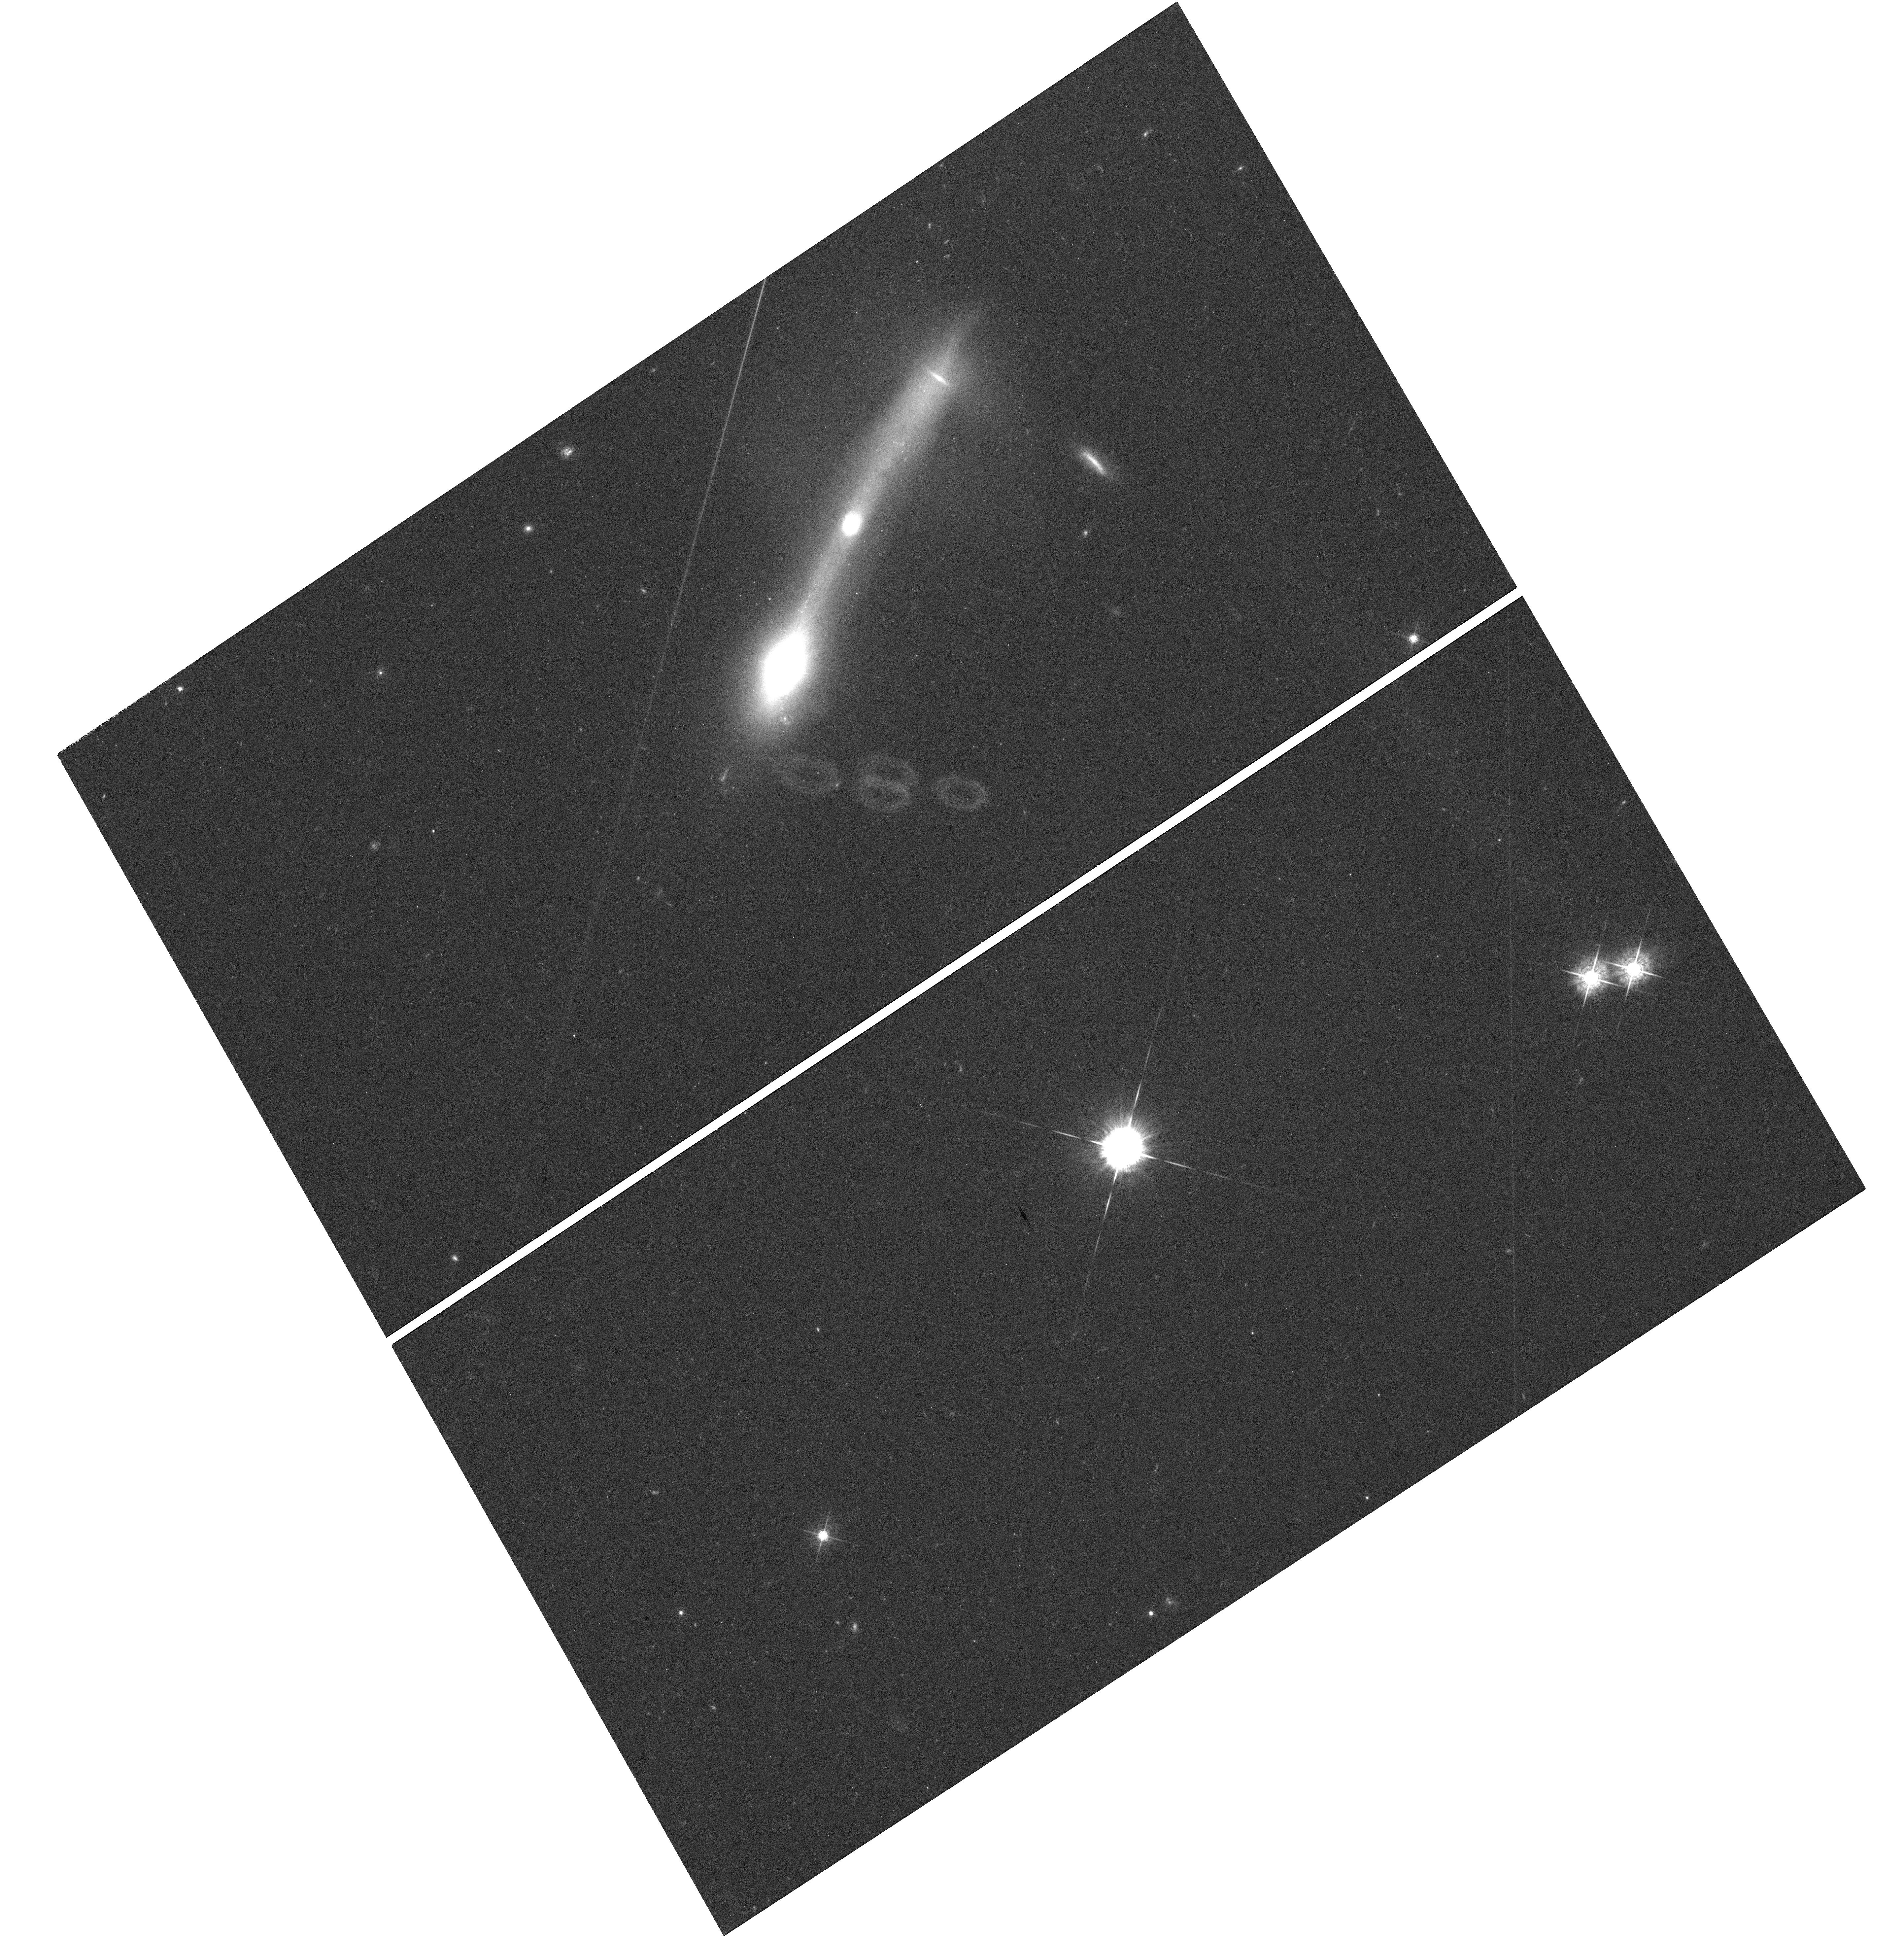
Target: ARP-151. Instrument: WFC3/UVIS. Filter: F547M. Exposure: 41 min. Observation ID: hst_11662_03_wfc3_uvis_f547m_ib5f03

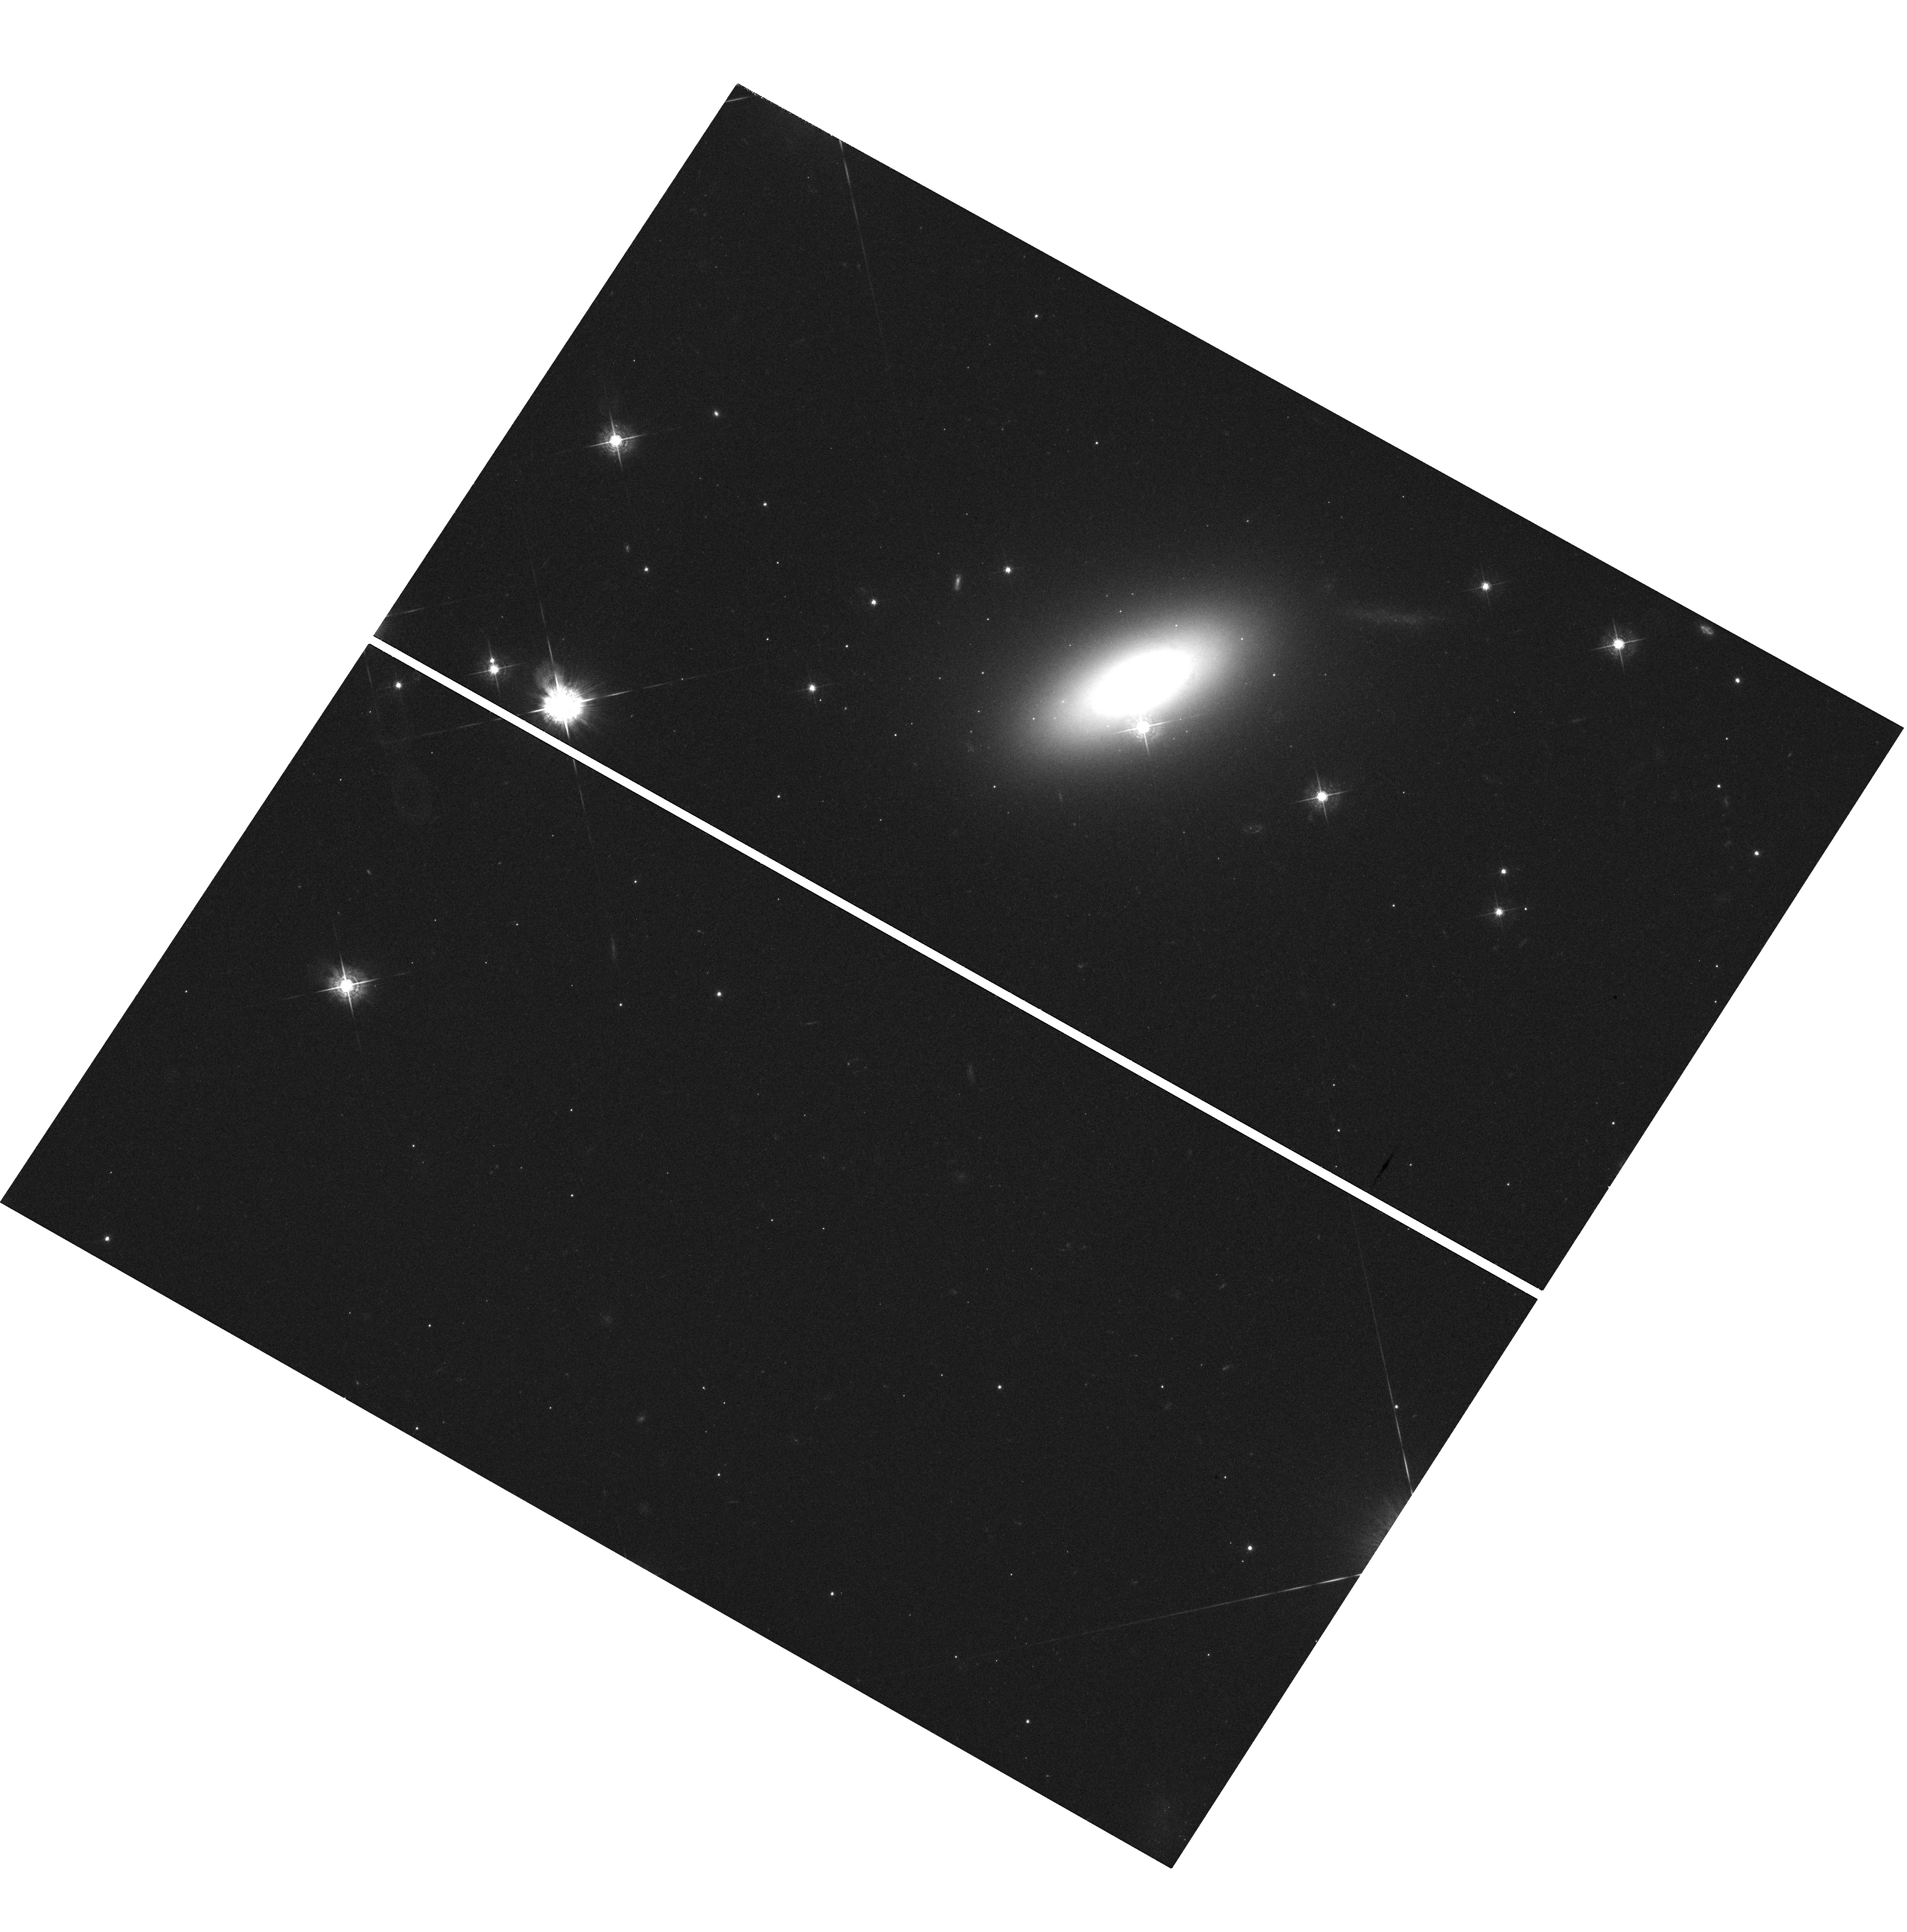
Target: MCG-06-30-15. Instrument: WFC3/UVIS. Filter: F547M. Exposure: 38 min. Observation ID: hst_11662_09_wfc3_uvis_f547m_ib5f09

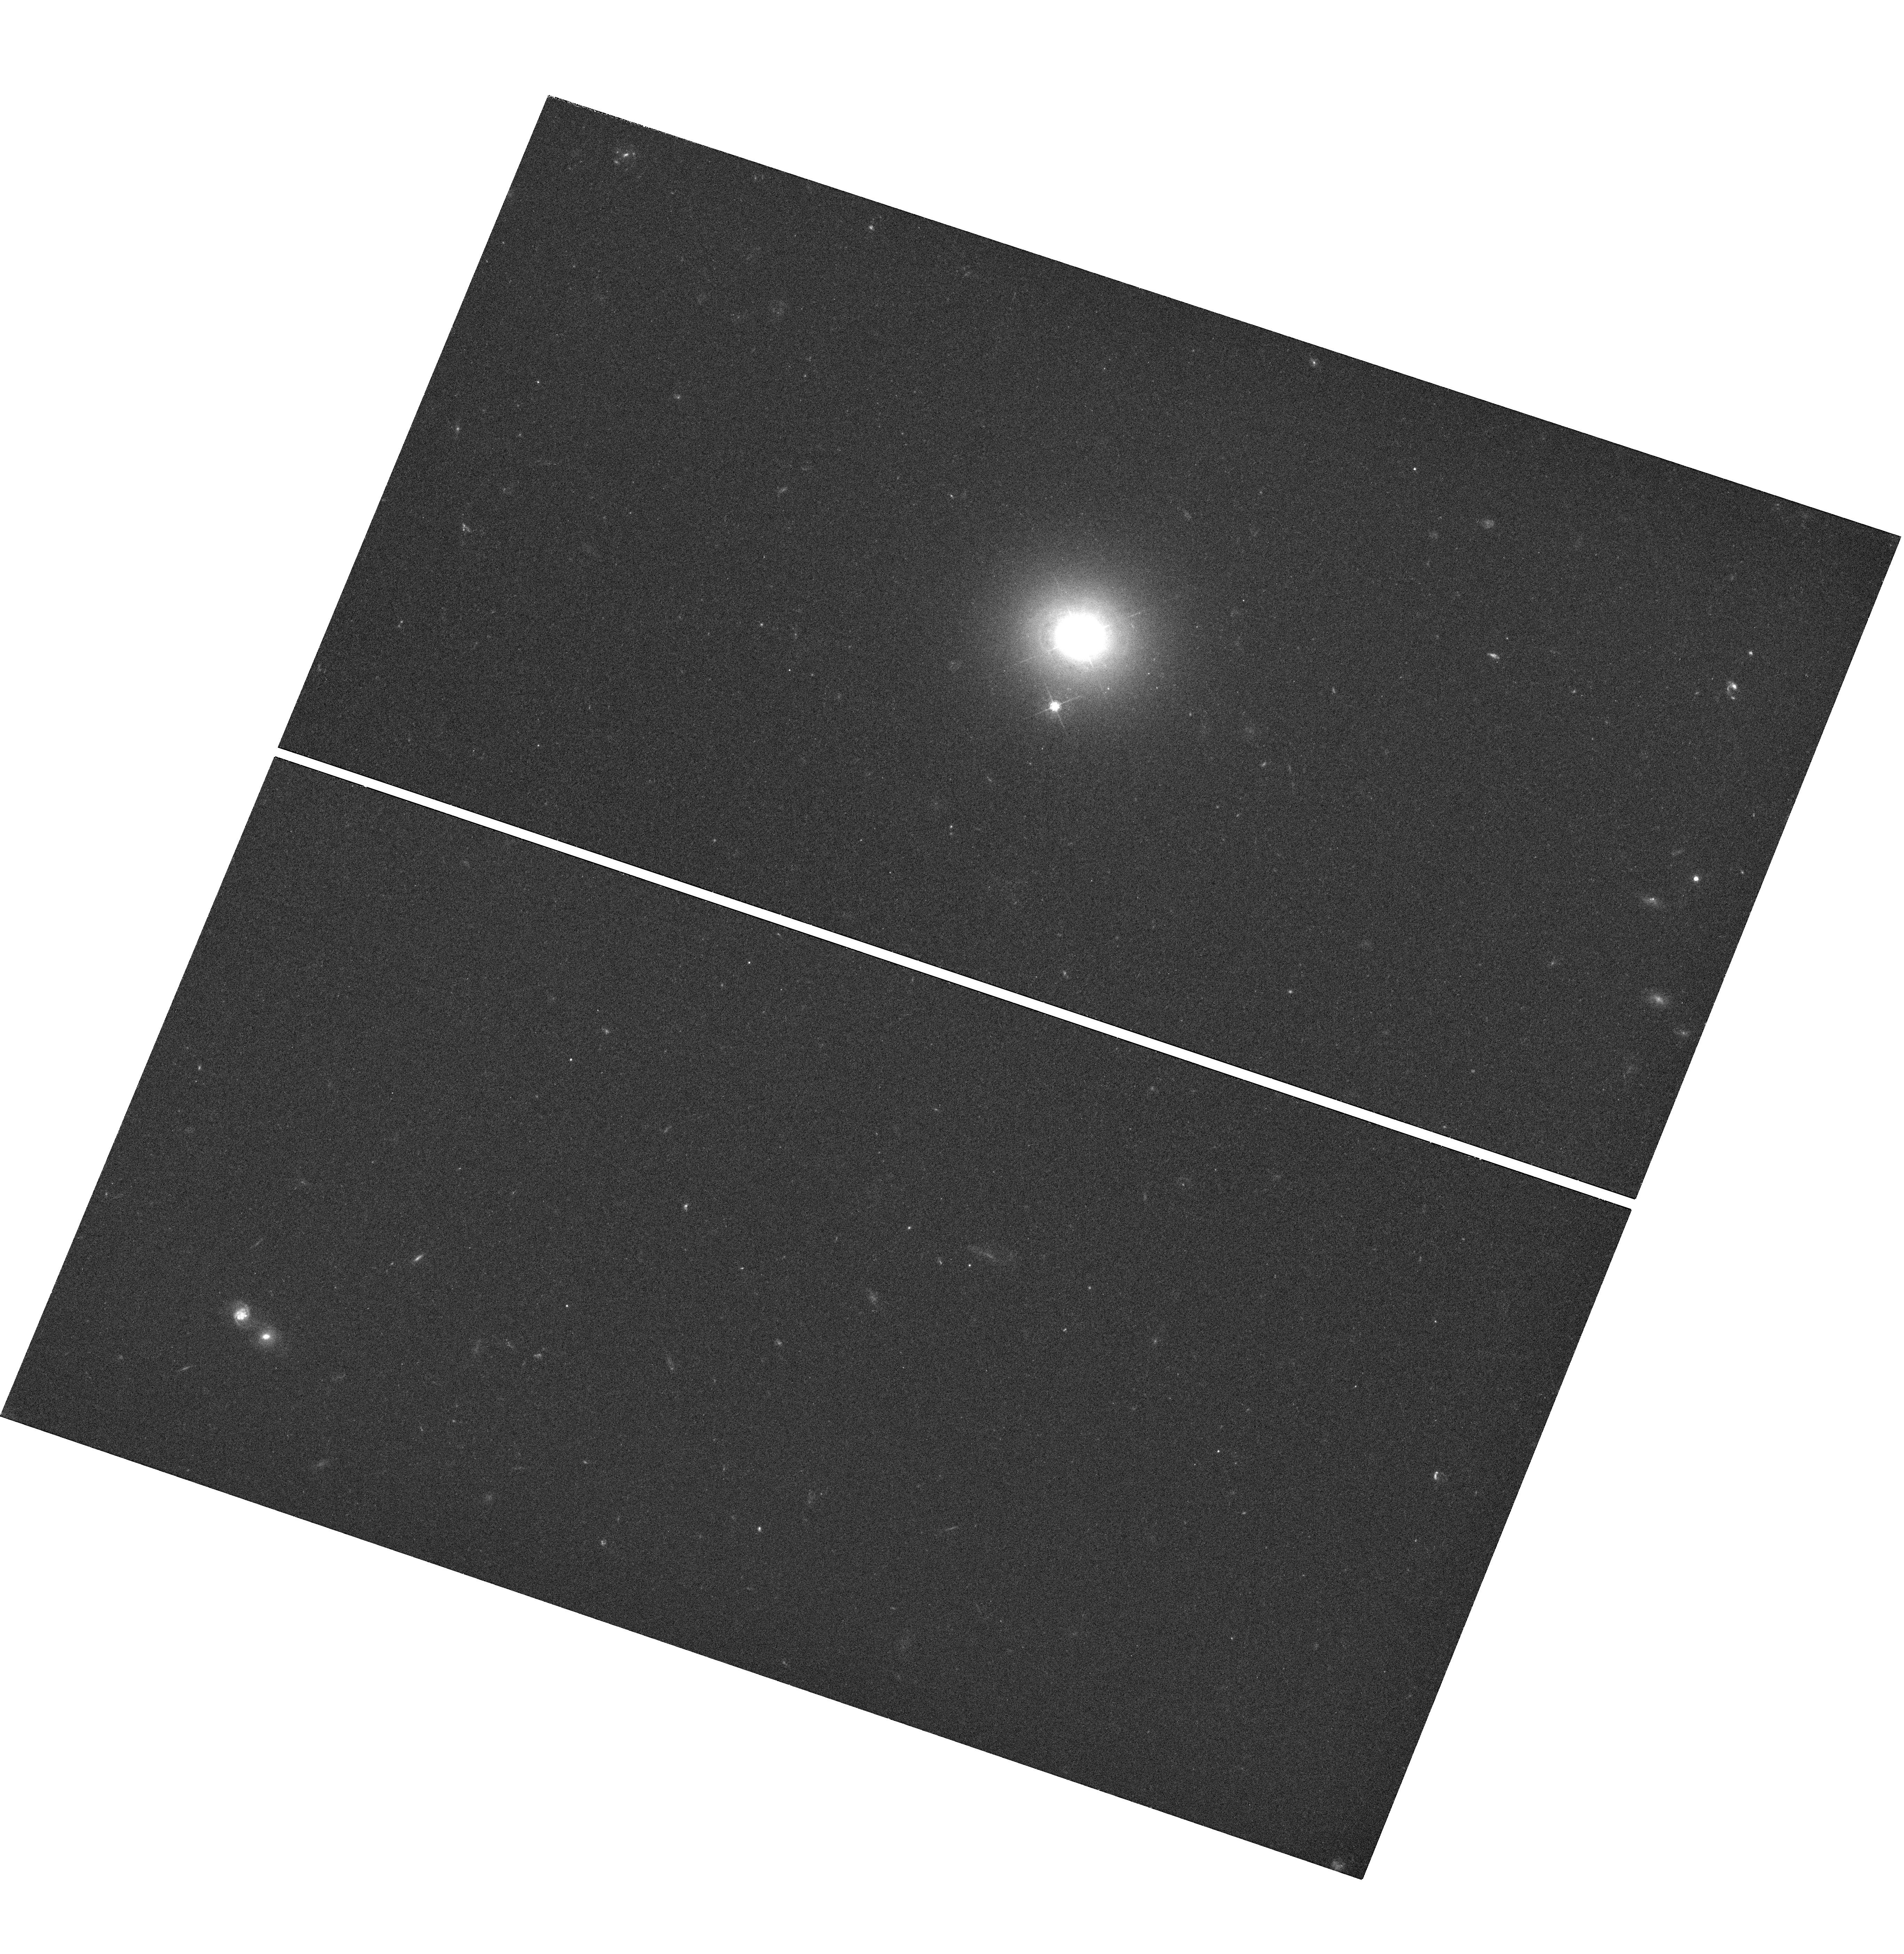
Target: MRK-0290. Instrument: WFC3/UVIS. Filter: F547M. Exposure: 42 min. Observation ID: hst_11662_10_wfc3_uvis_f547m_ib5f10

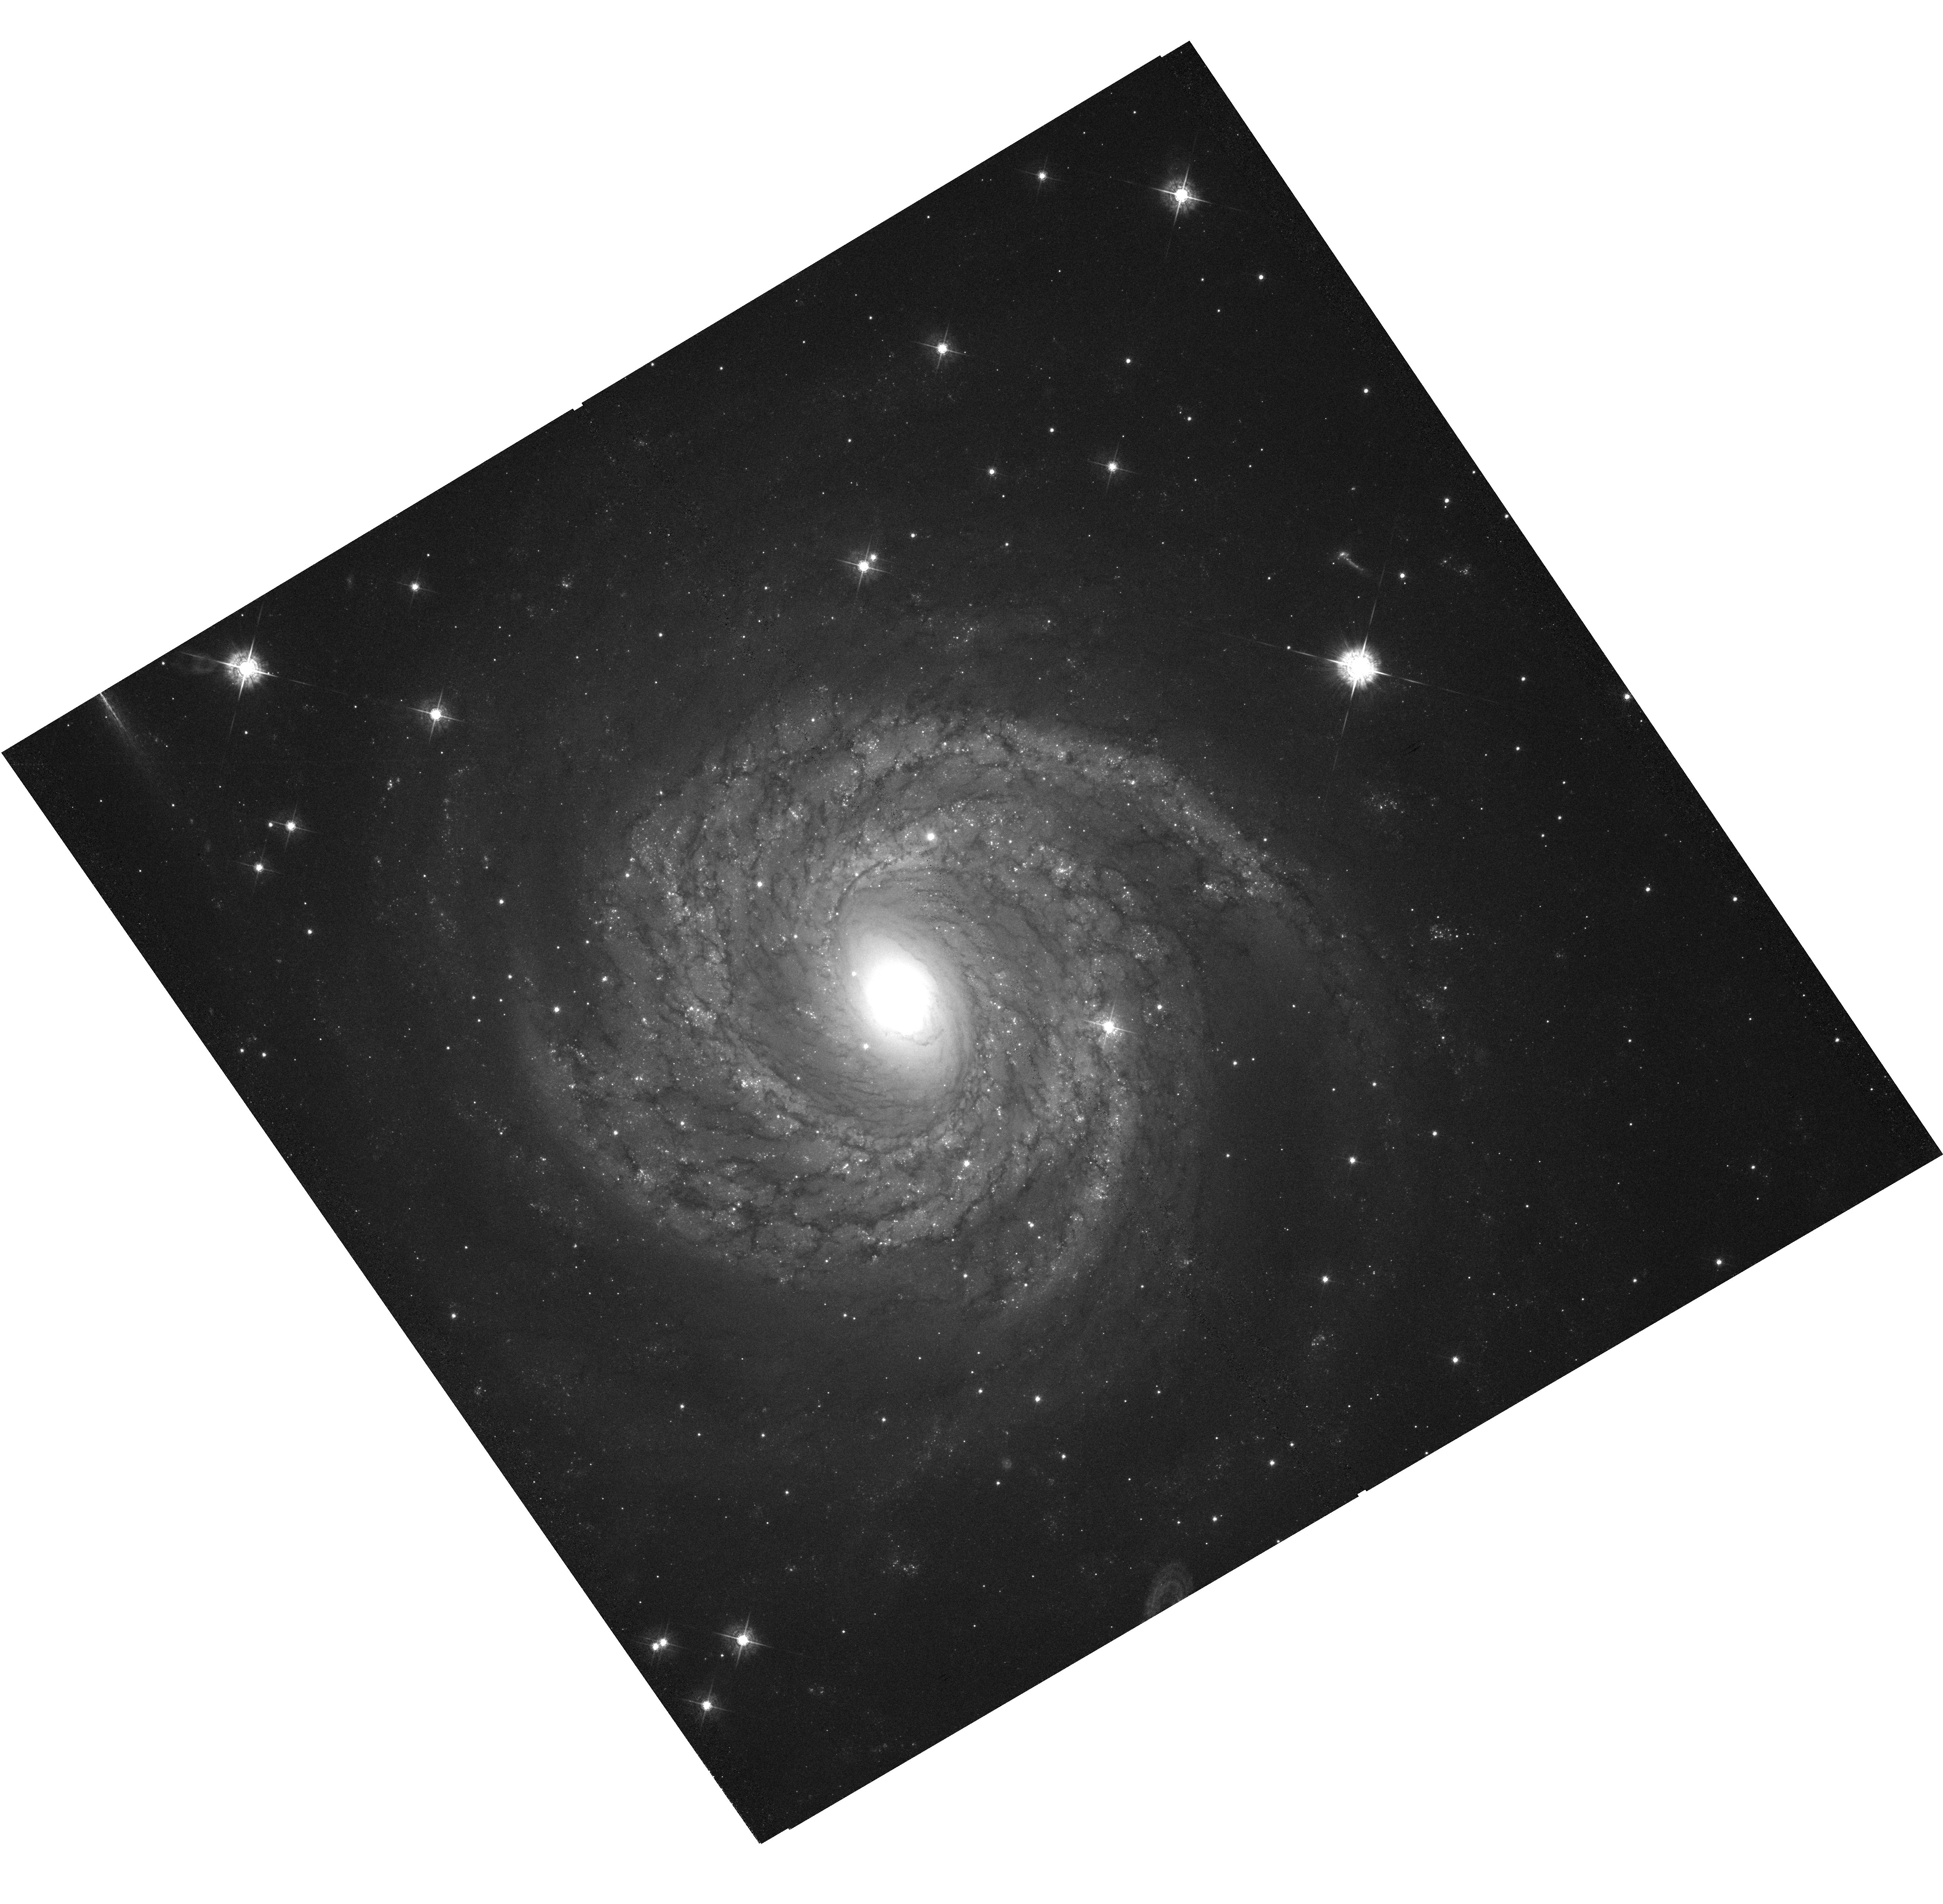
Target: NGC-6814. Instrument: WFC3/UVIS. Filter: F547M. Exposure: 37 min. Observation ID: hst_11662_12_wfc3_uvis_f547m_ib5f12

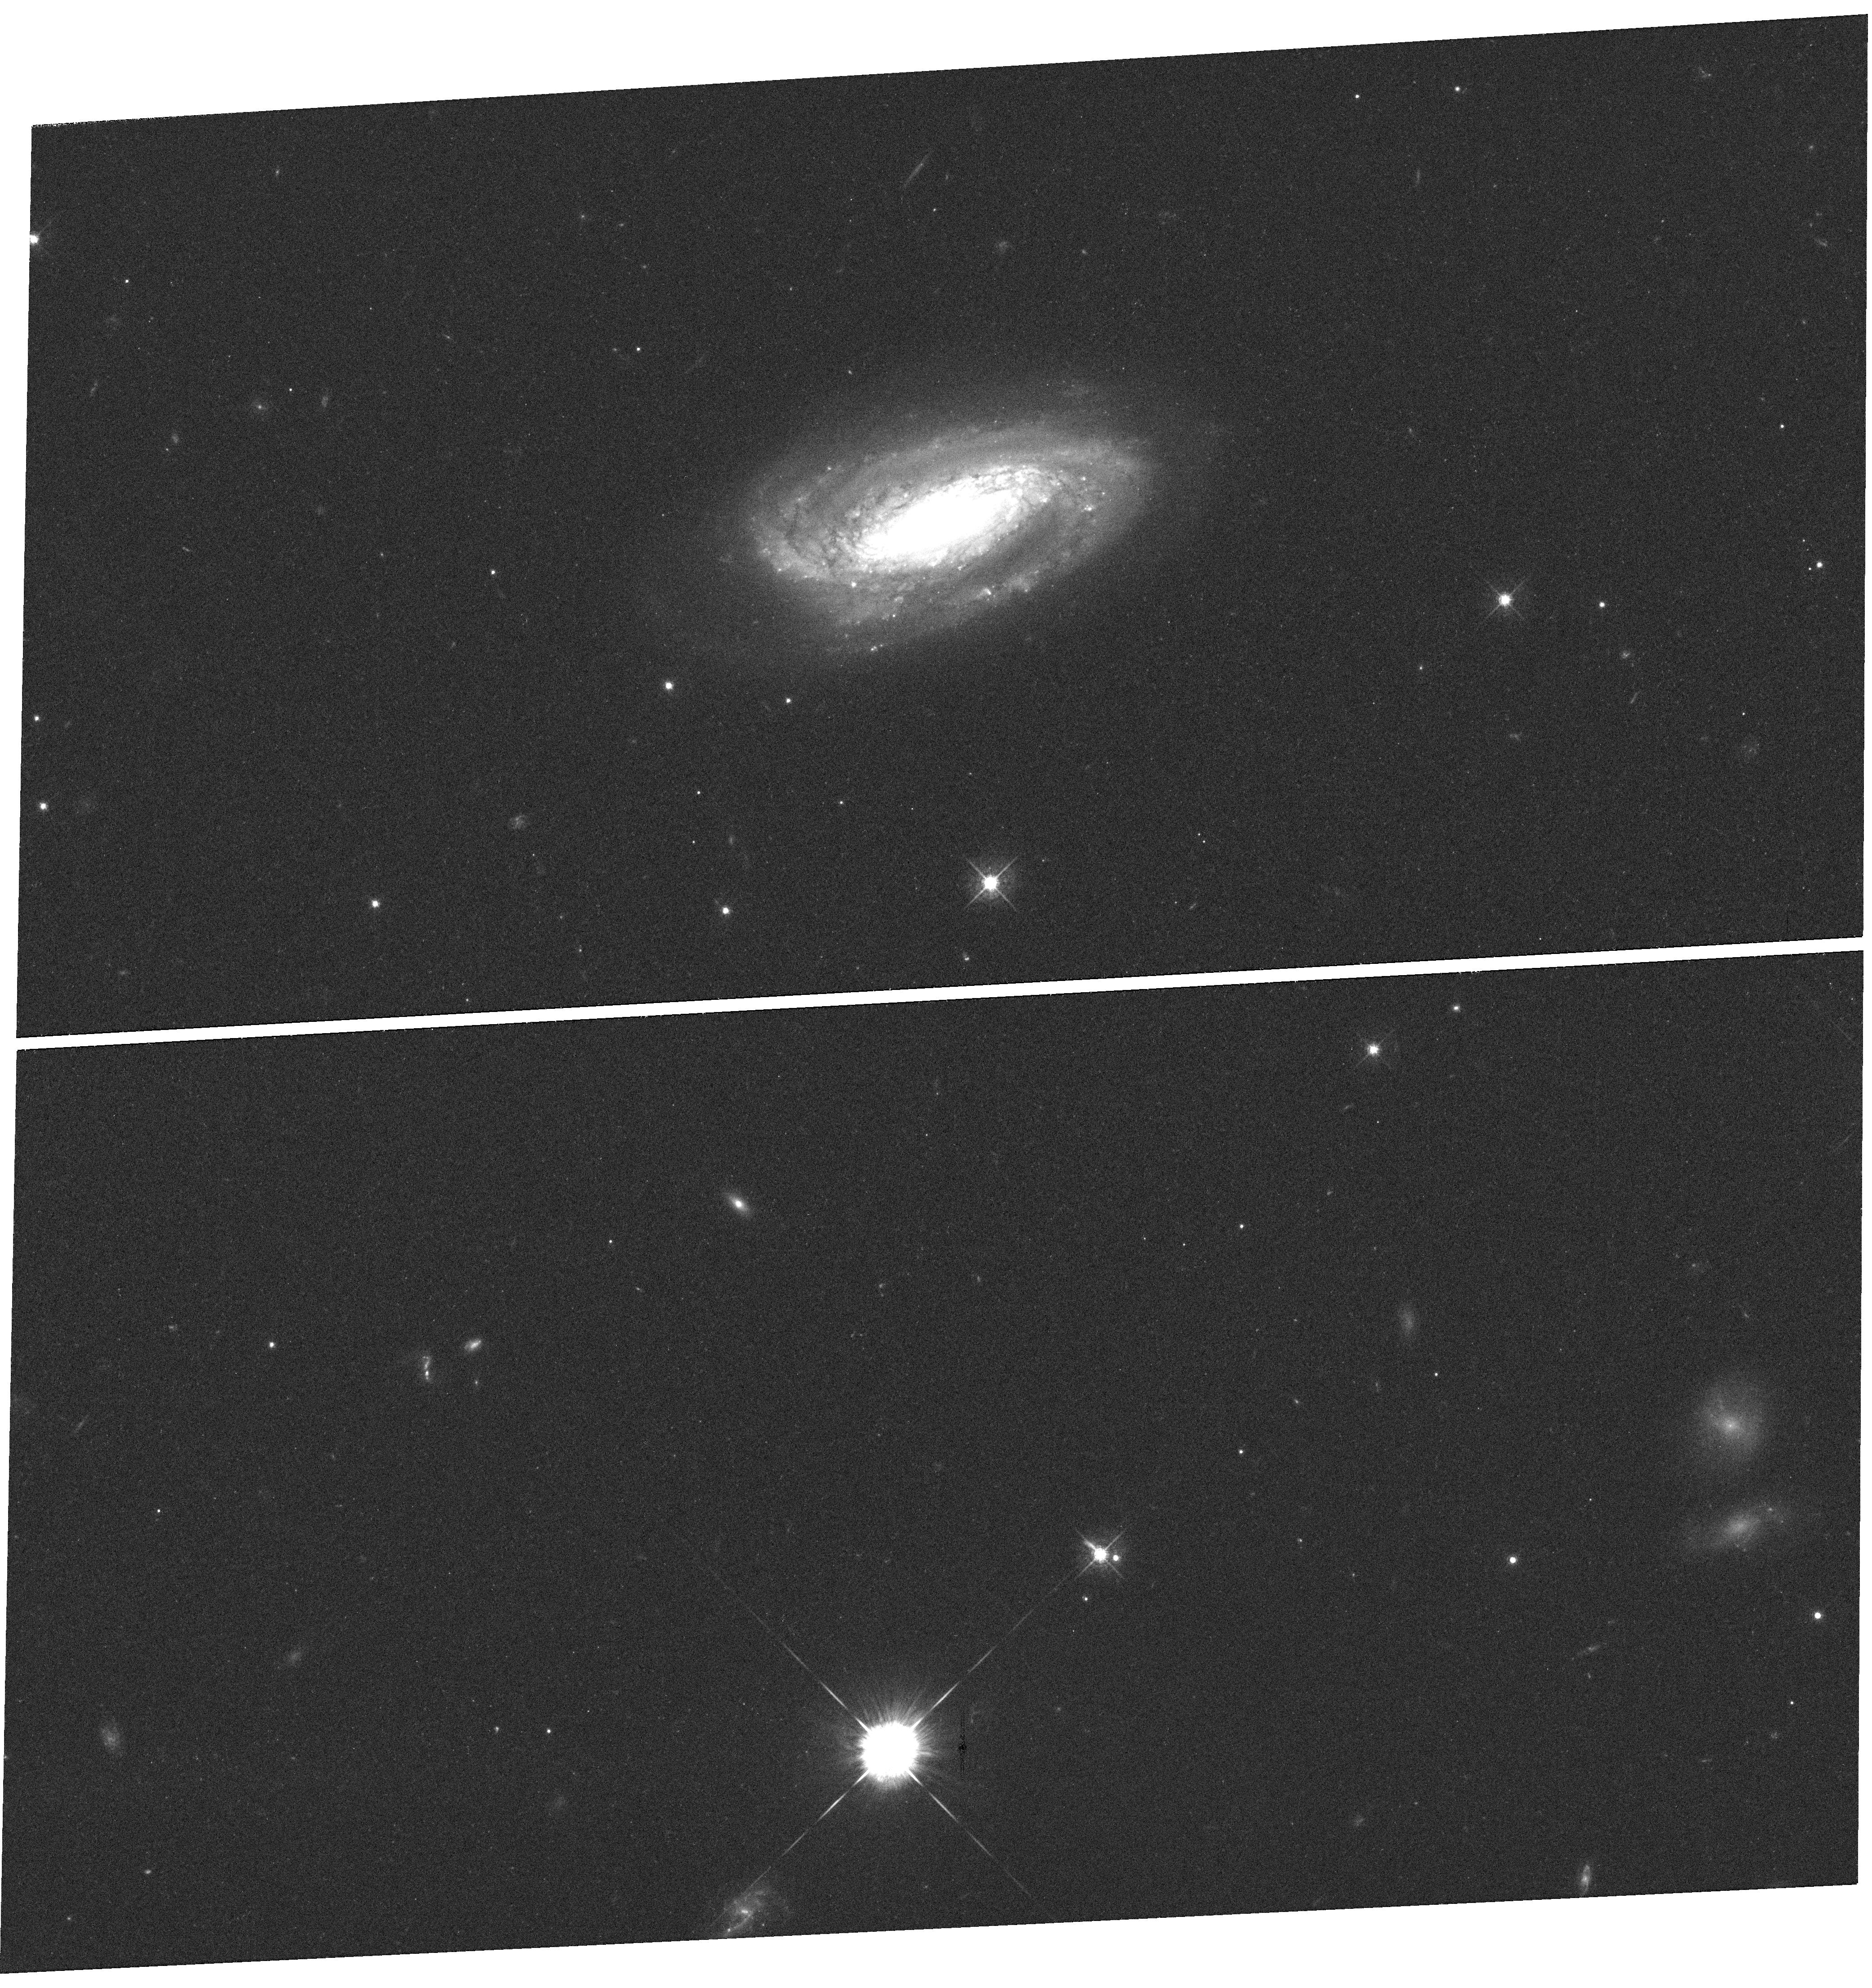
Target: MRK-871. Instrument: WFC3/UVIS. Filter: F547M. Exposure: 37 min. Observation ID: hst_11662_11_wfc3_uvis_f547m_ib5f11

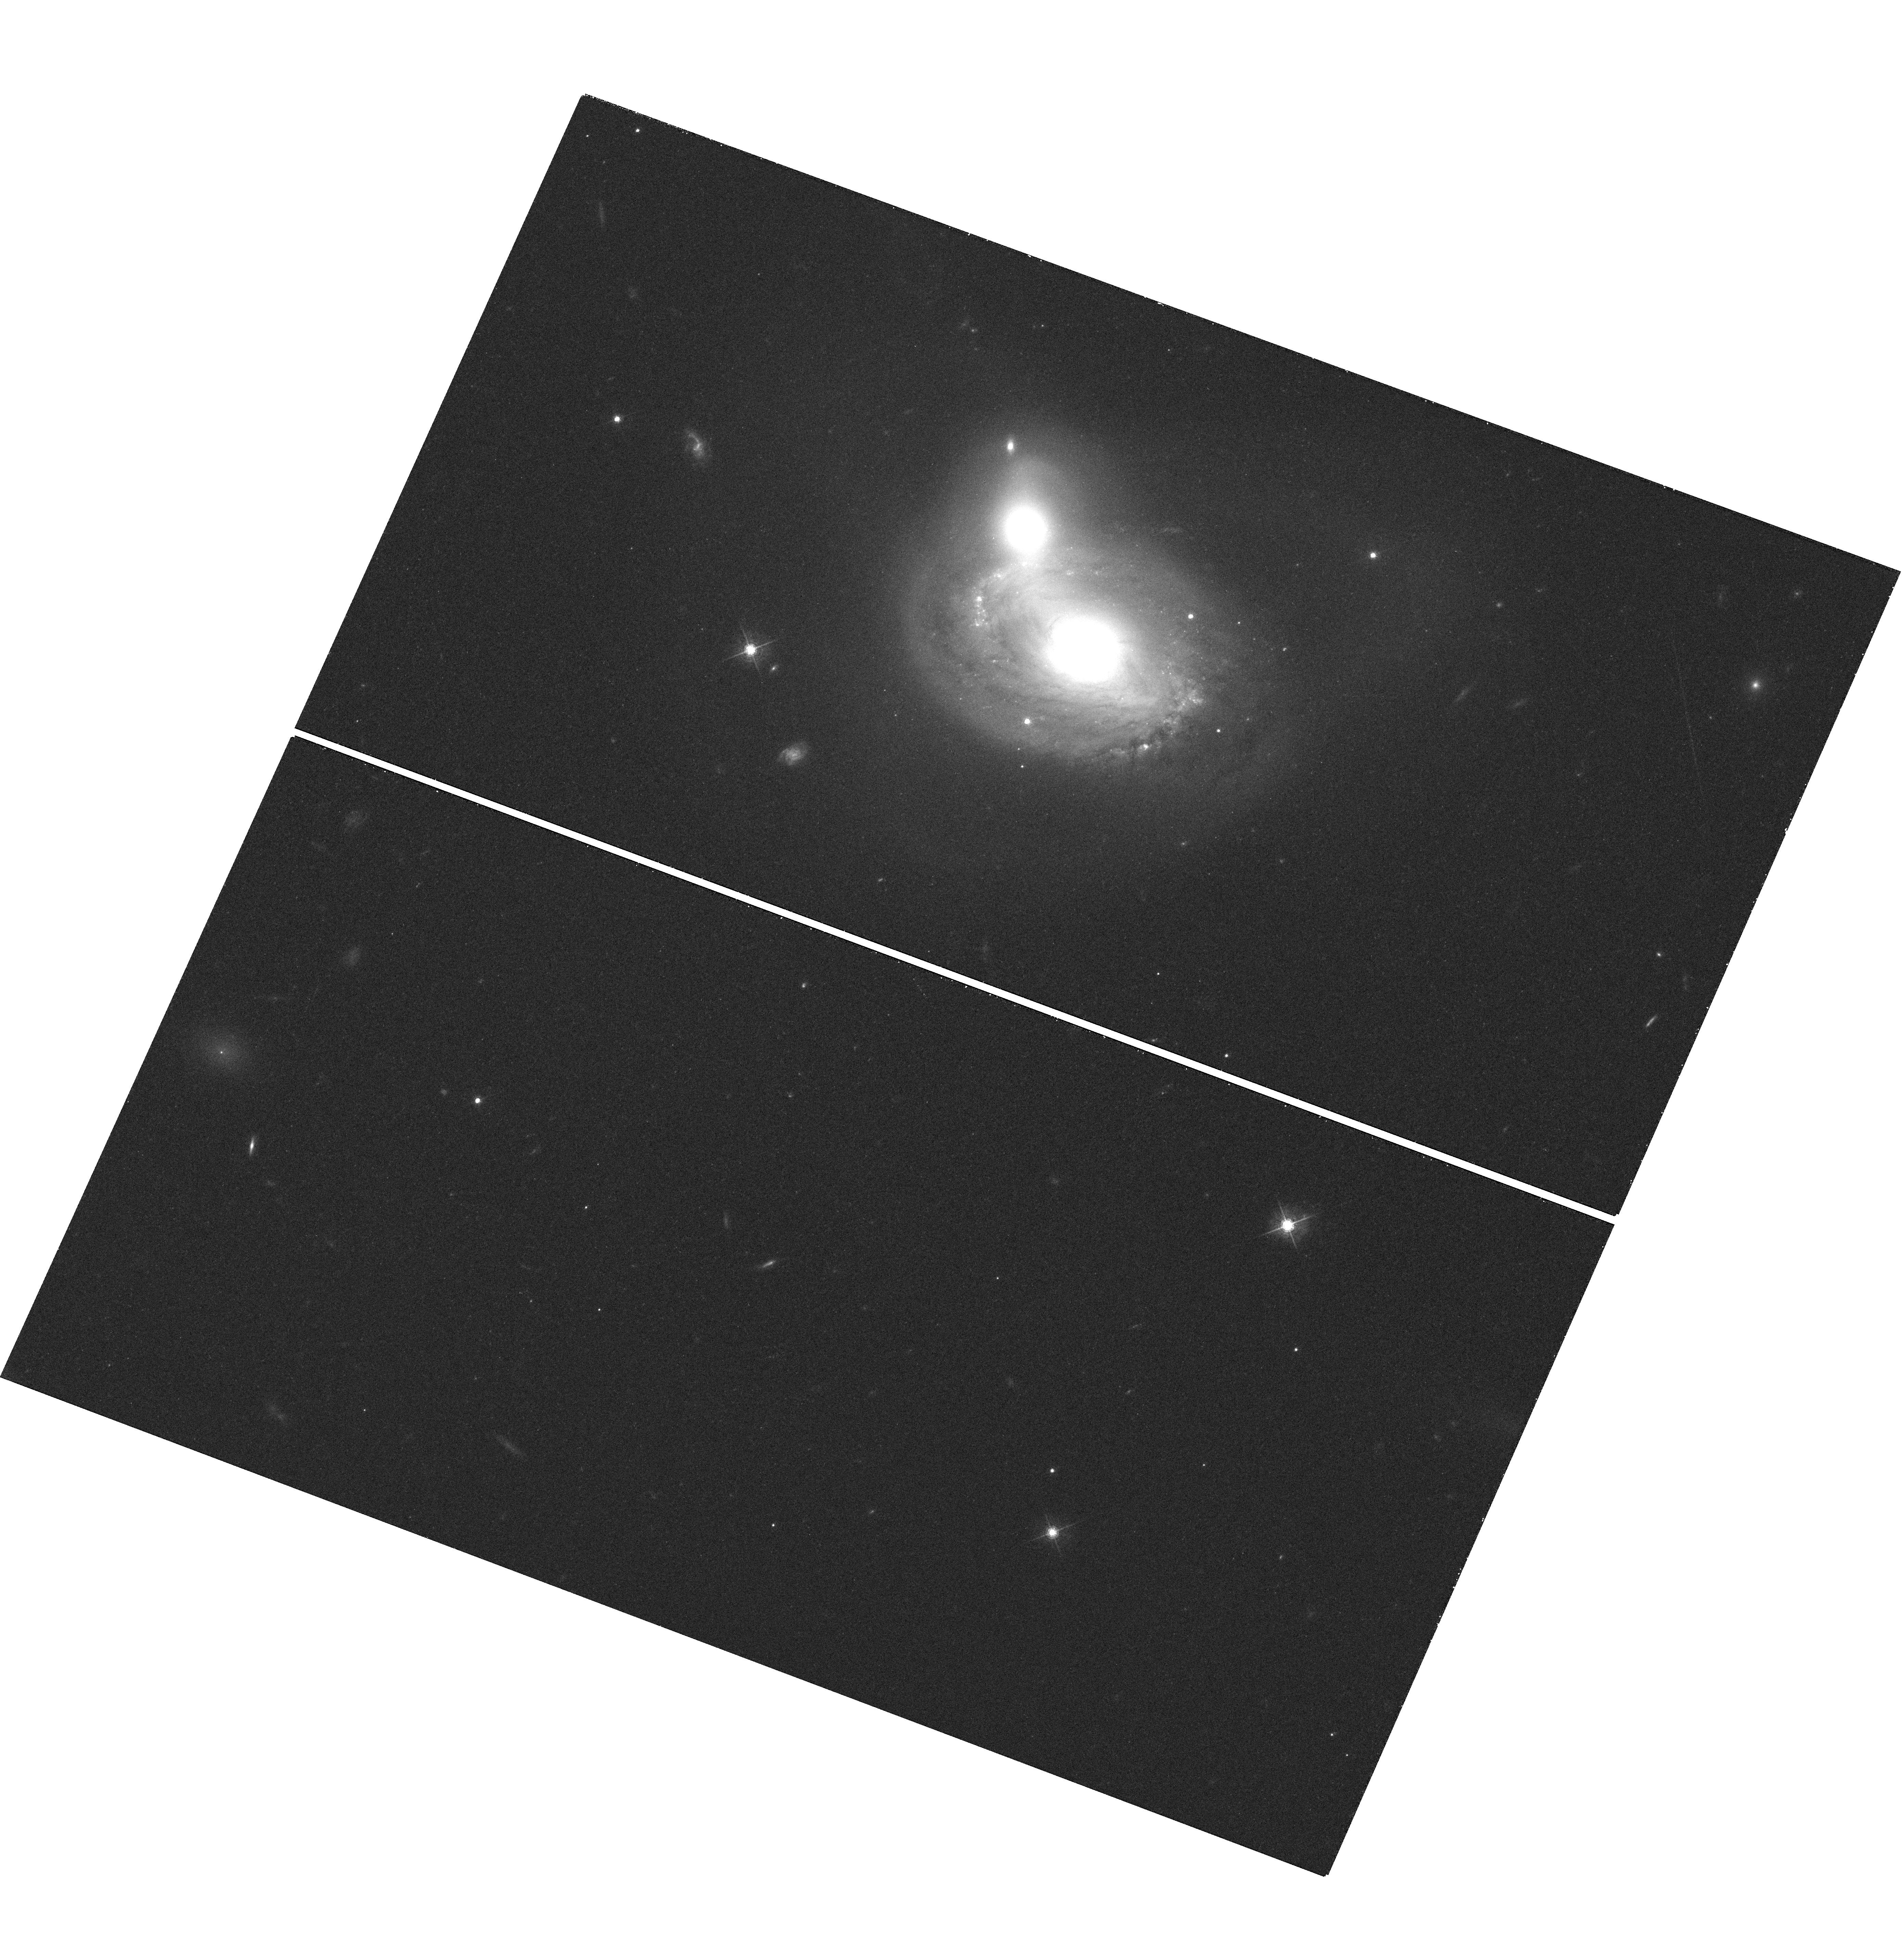
Target: NGC-4748. Instrument: WFC3/UVIS. Filter: F547M. Exposure: 38 min. Observation ID: hst_11662_07_wfc3_uvis_f547m_ib5f07

Improving the Radius-Luminosity Relationship for Broad-Lined AGNs with a New Reverberation Sample (PI: Bentz, Misty C.)

The radius-luminosity (R-L) relationship is currently the fundamental basis for all techniques used to estimate black hole masses in AGNs, in both the nearby and distant universe. However, the current R-L relationship is based on 34 objects that cover a limited range in black hole mass and luminosity. To improve our understanding of black hole growth and evolution, the R-L relationship must be extended to cover a broader range of black hole masses using the technique known as reverberation mapping. To this end, we have been awarded an unprecedented 64 nights on the Lick Observatory 3-m telescope between March 24 and May 31, 2008, to spectroscopically monitor 12 AGNs in order to measure their black hole masses. To properly determine the luminosities of these 12 AGNs, we must correct them for their host-galaxy starlight contributions using high-resolution images. Previous work by Bentz et al. (2006) has shown that the starlight correction to AGN luminosity measurements is an essential component to interpreting the R-L relationship. The correction will be substantial for each of the 12 sources we will monitor, as the AGNs are relatively faint and embedded in nearby, bright galaxies. Starlight corrections are not possible with ground-based images, as the PSF and bulge contributions become indistinguishable under typical seeing conditions, and adaptive optics are not yet operational in the spectral range where the corrections are needed. In addition, spectral decompositions are very model-dependent and are limited by the degree of accuracy to which we understand emission processes and stellar populations in galaxies. Without correcting for starlight, we will be unable to apply the results of our Spring 2008 campaign to the body of knowledge from previous reverberation mapping work. Therefore, we propose to obtain high resolution, high dynamic range images of the host galaxies of the 12 AGNs in our ground-based monitoring sample, as well as one white dwarf which will be used as a PSF model.